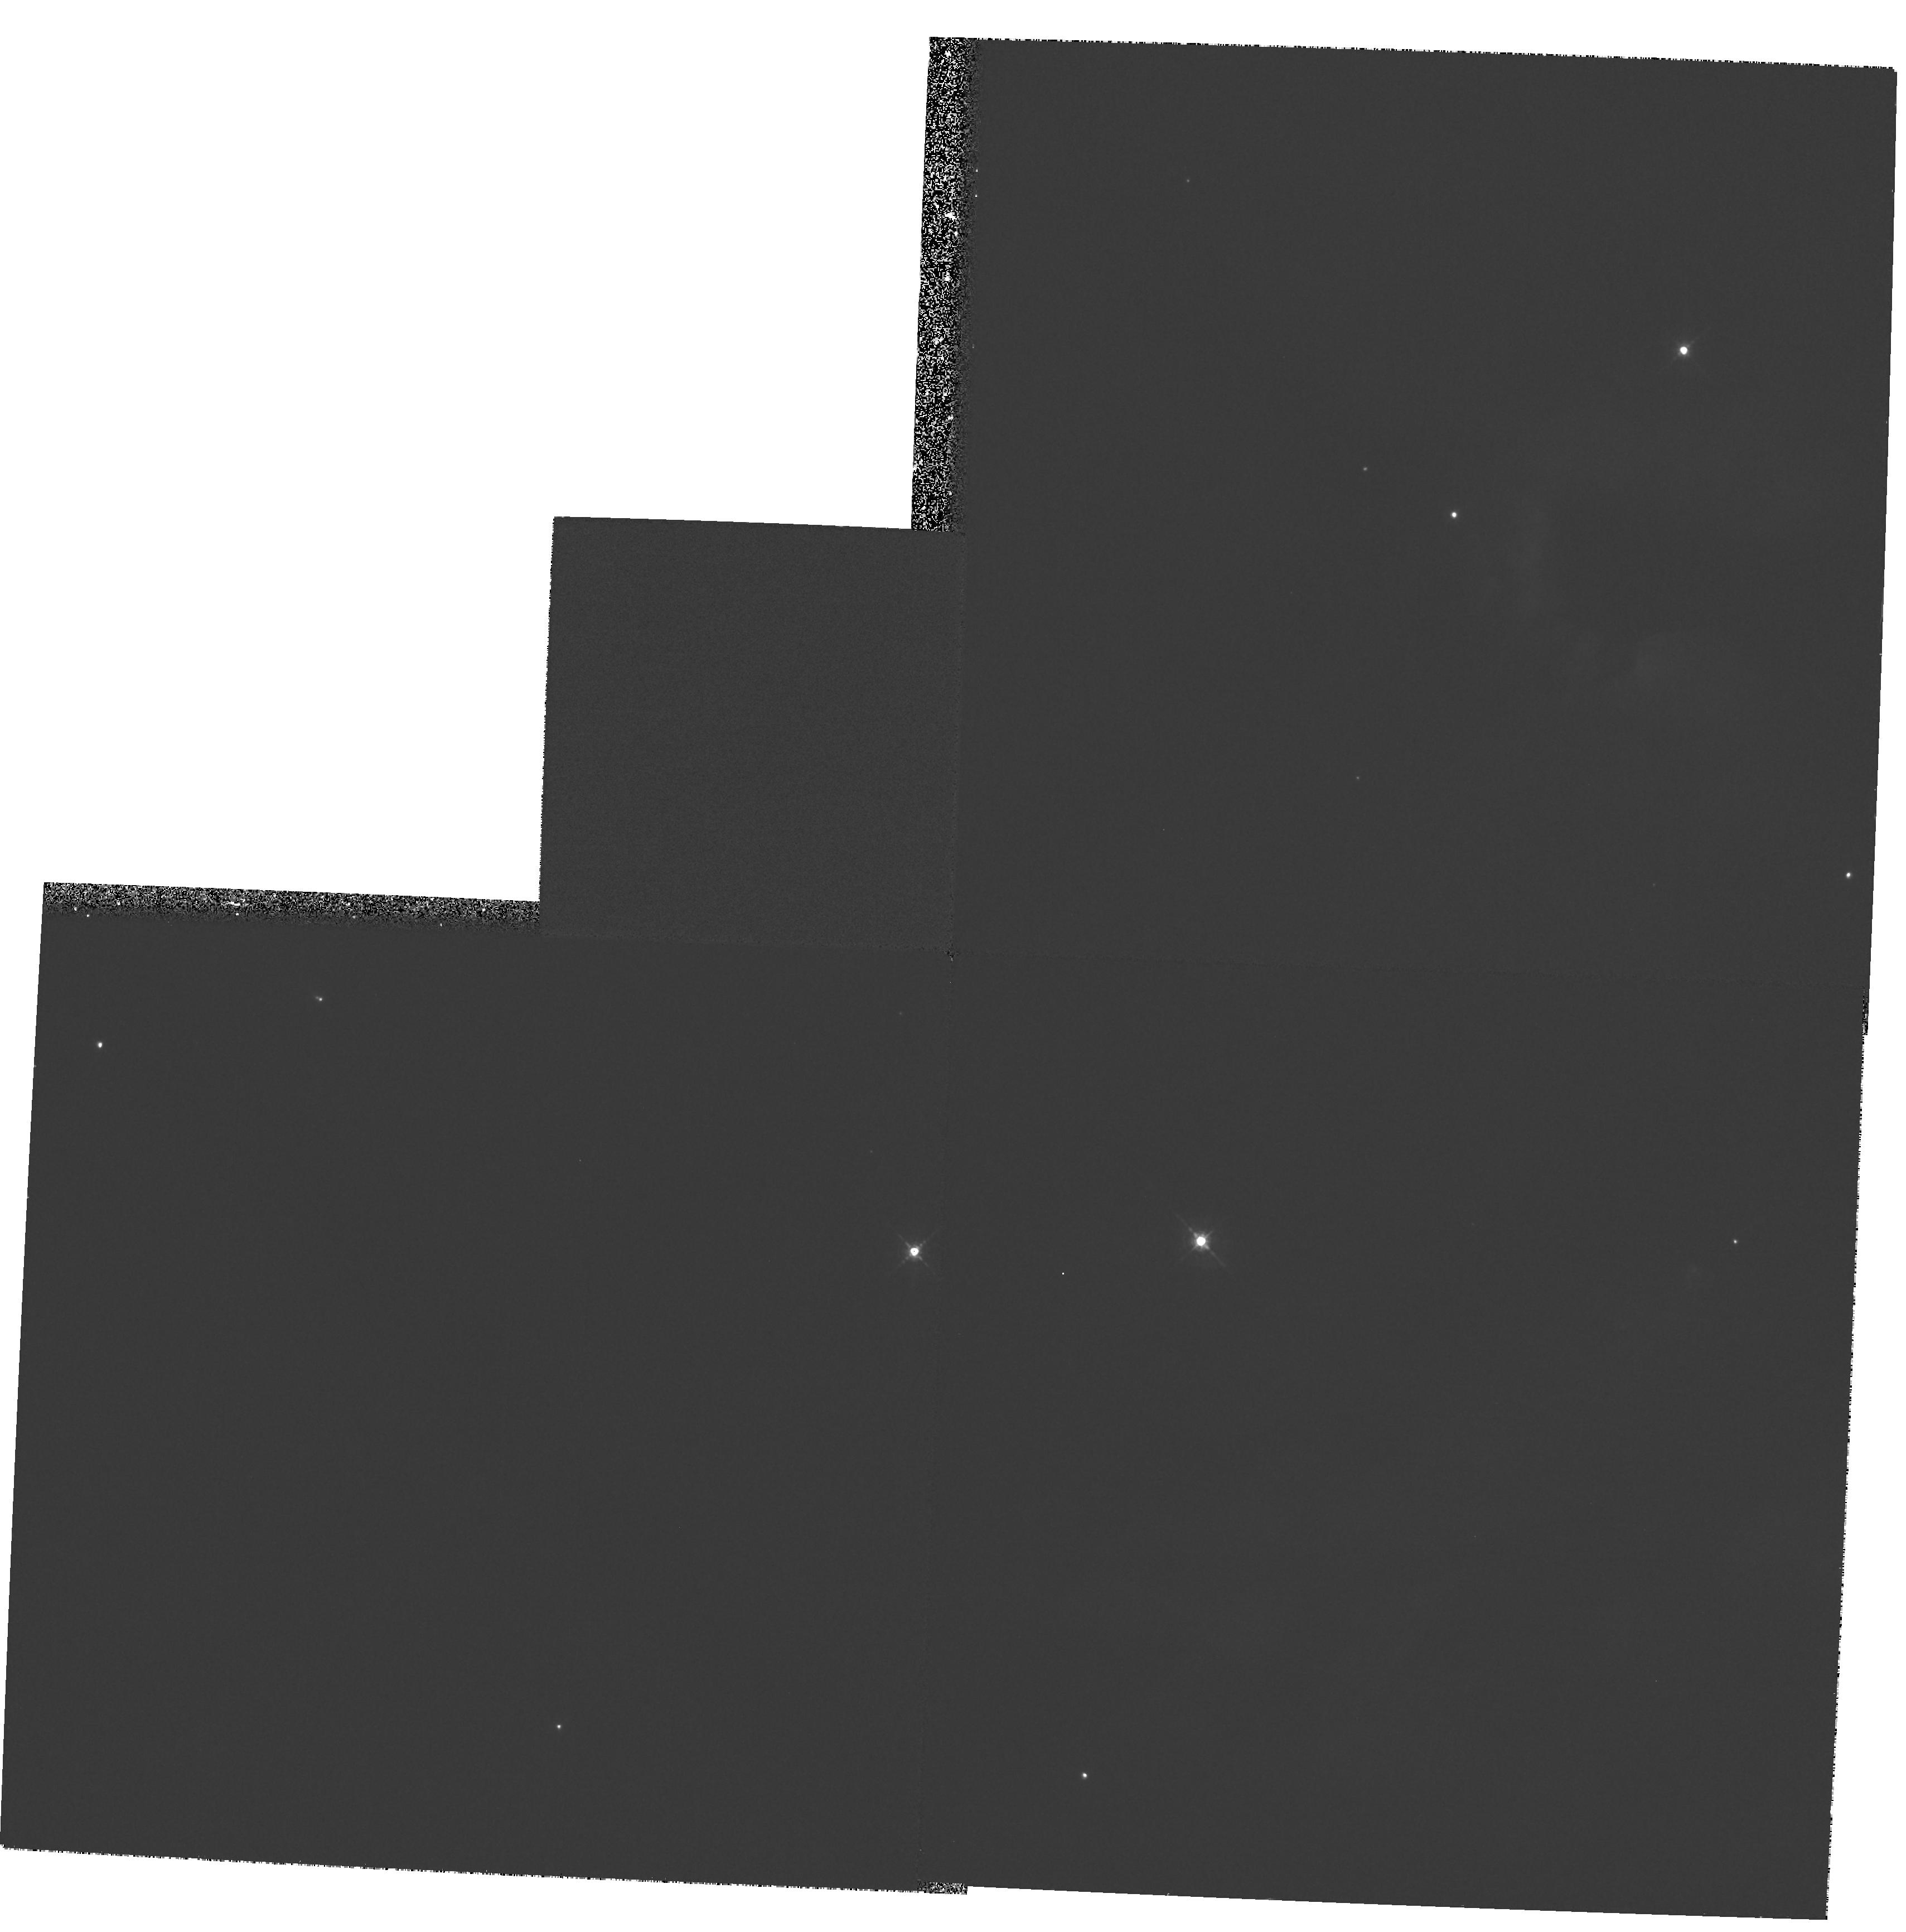
Target: CEPHEUS-A
Instrument: WFPC2/PC
Filter: F547M
Exposure: 34 min
Observation ID: hst_6562_02_wfpc2_pc_f547m_u55302

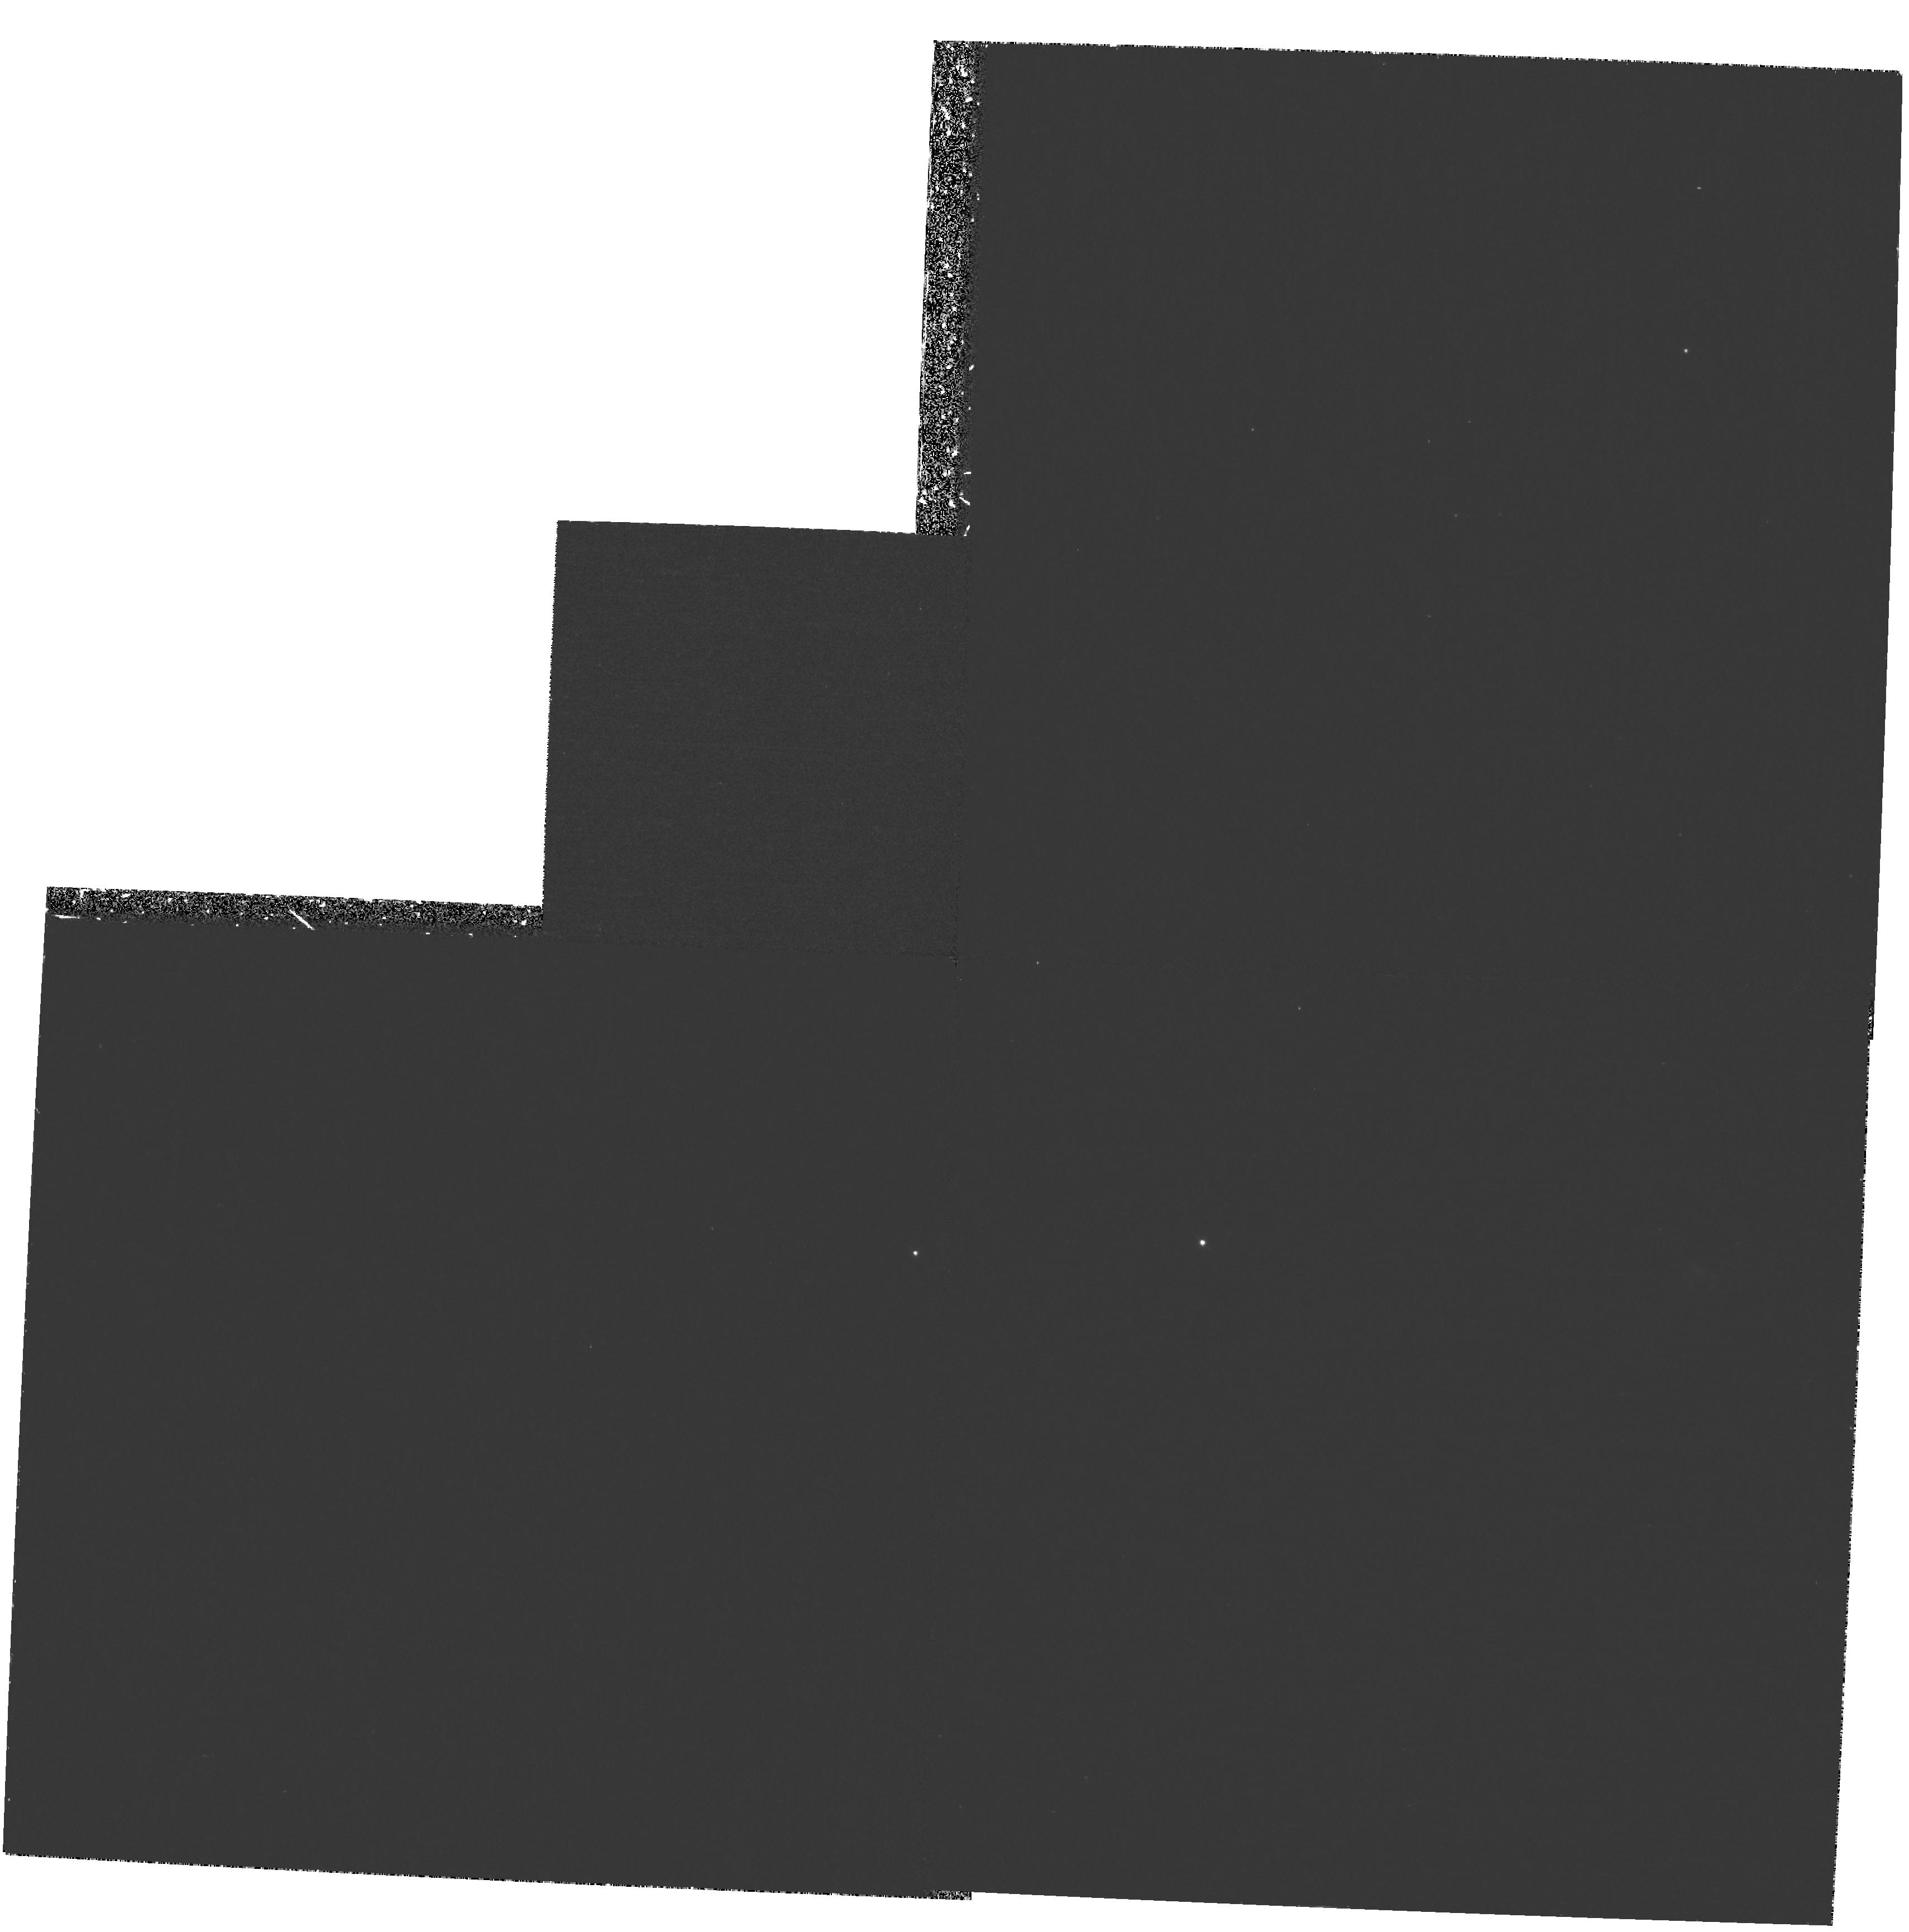
Target: CEPHEUS-A
Instrument: WFPC2/PC
Filter: F502N
Exposure: 1.1 h
Observation ID: hst_6562_01_wfpc2_pc_f502n_u55301

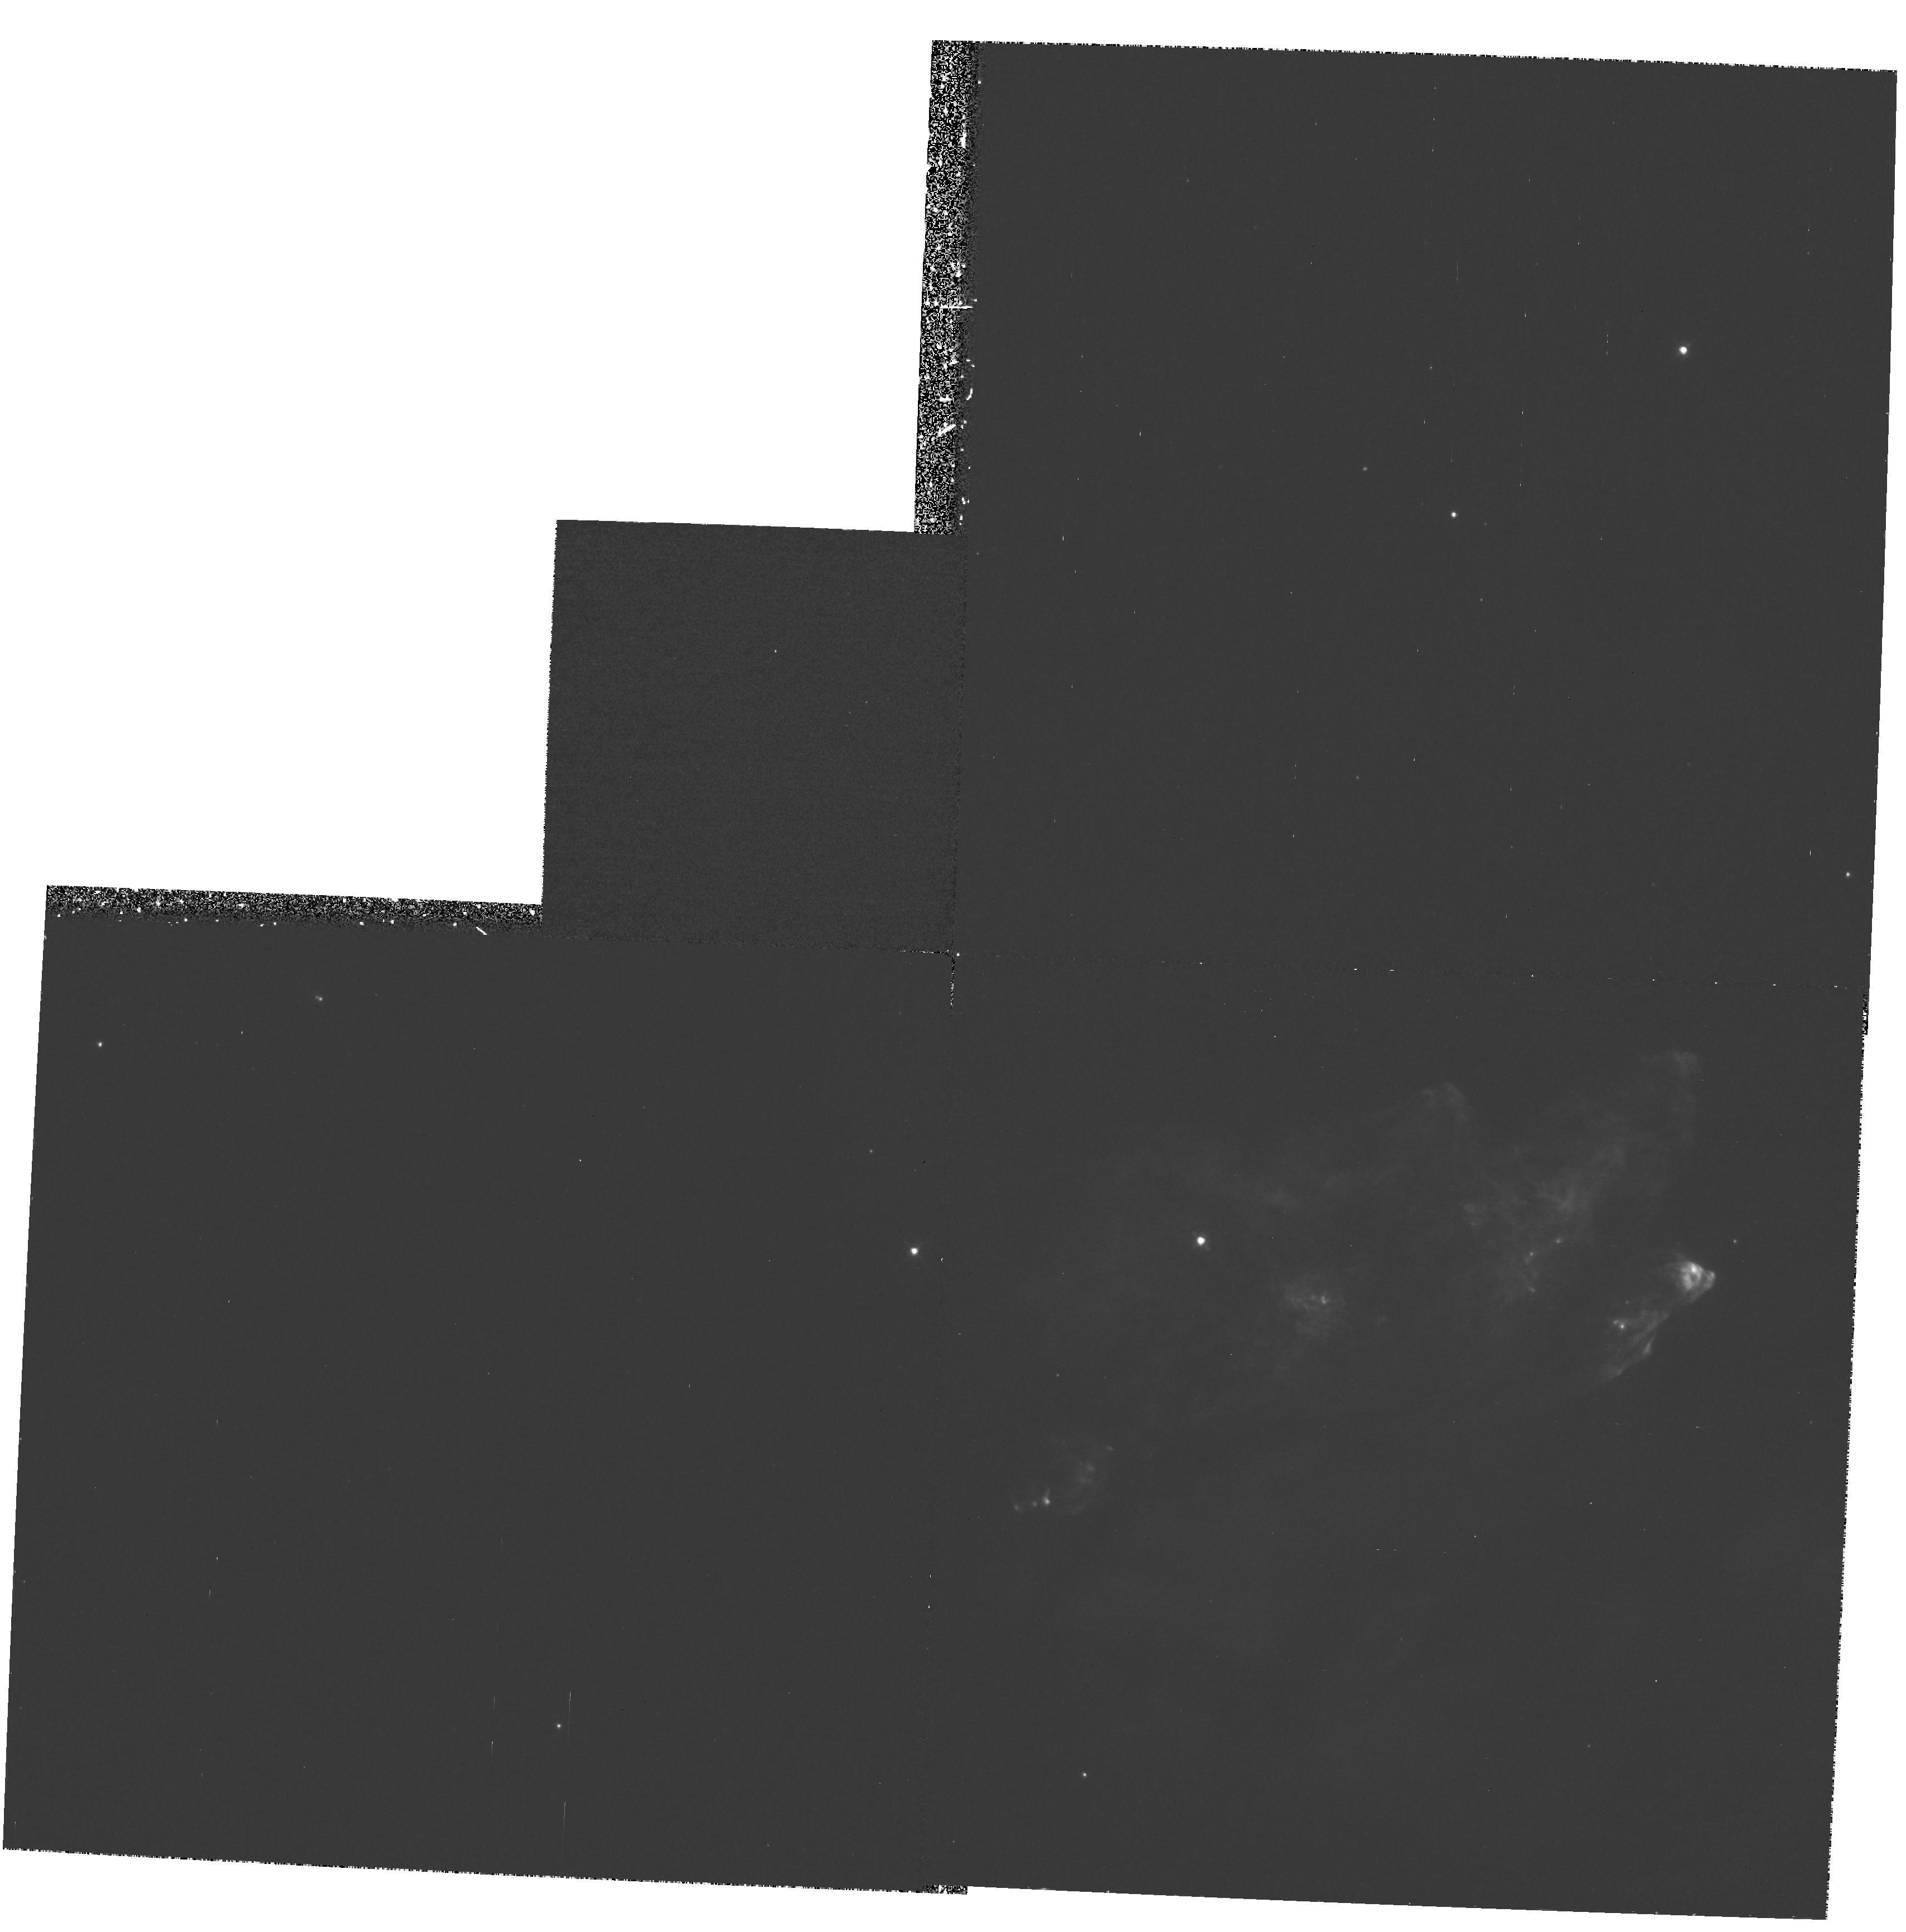
Target: CEPHEUS-A
Instrument: WFPC2/PC
Filter: F656N
Exposure: 1.1 h
Observation ID: hst_6562_02_wfpc2_pc_f656n_u55302

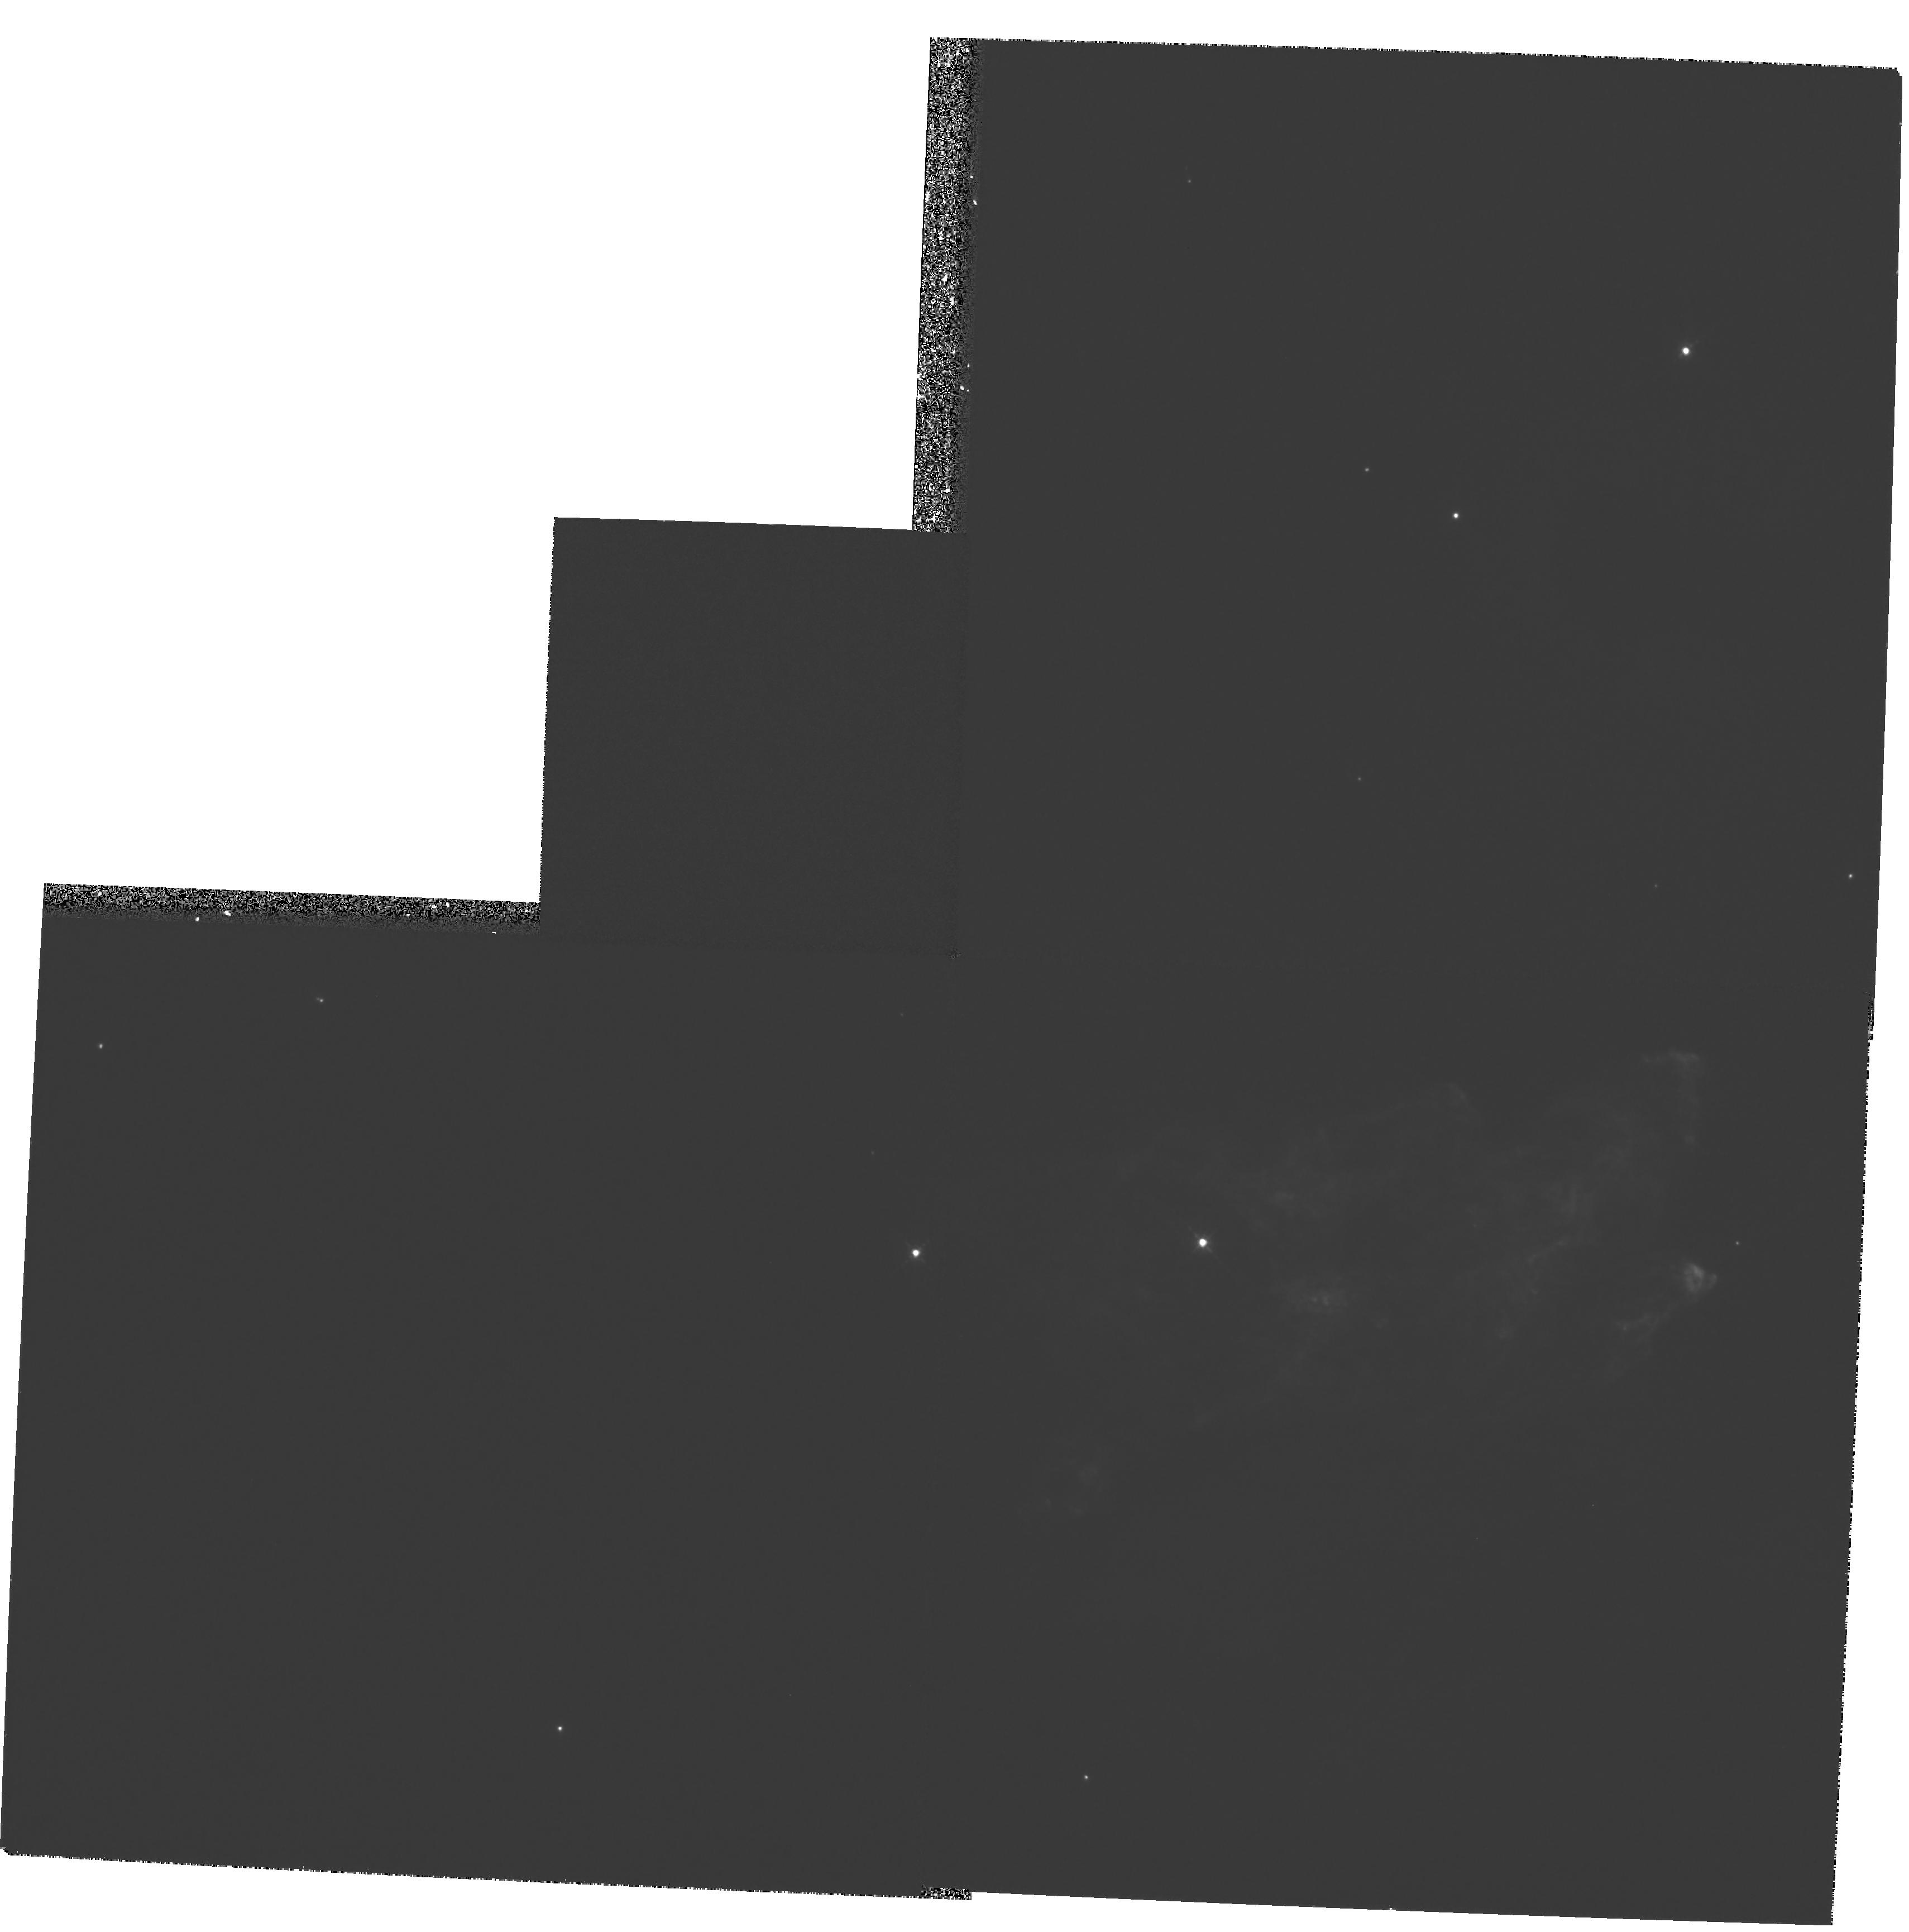
Target: CEPHEUS-A
Instrument: WFPC2/PC
Filter: F673N
Exposure: 3 h
Observation ID: hst_6562_01_wfpc2_pc_f673n_u55301

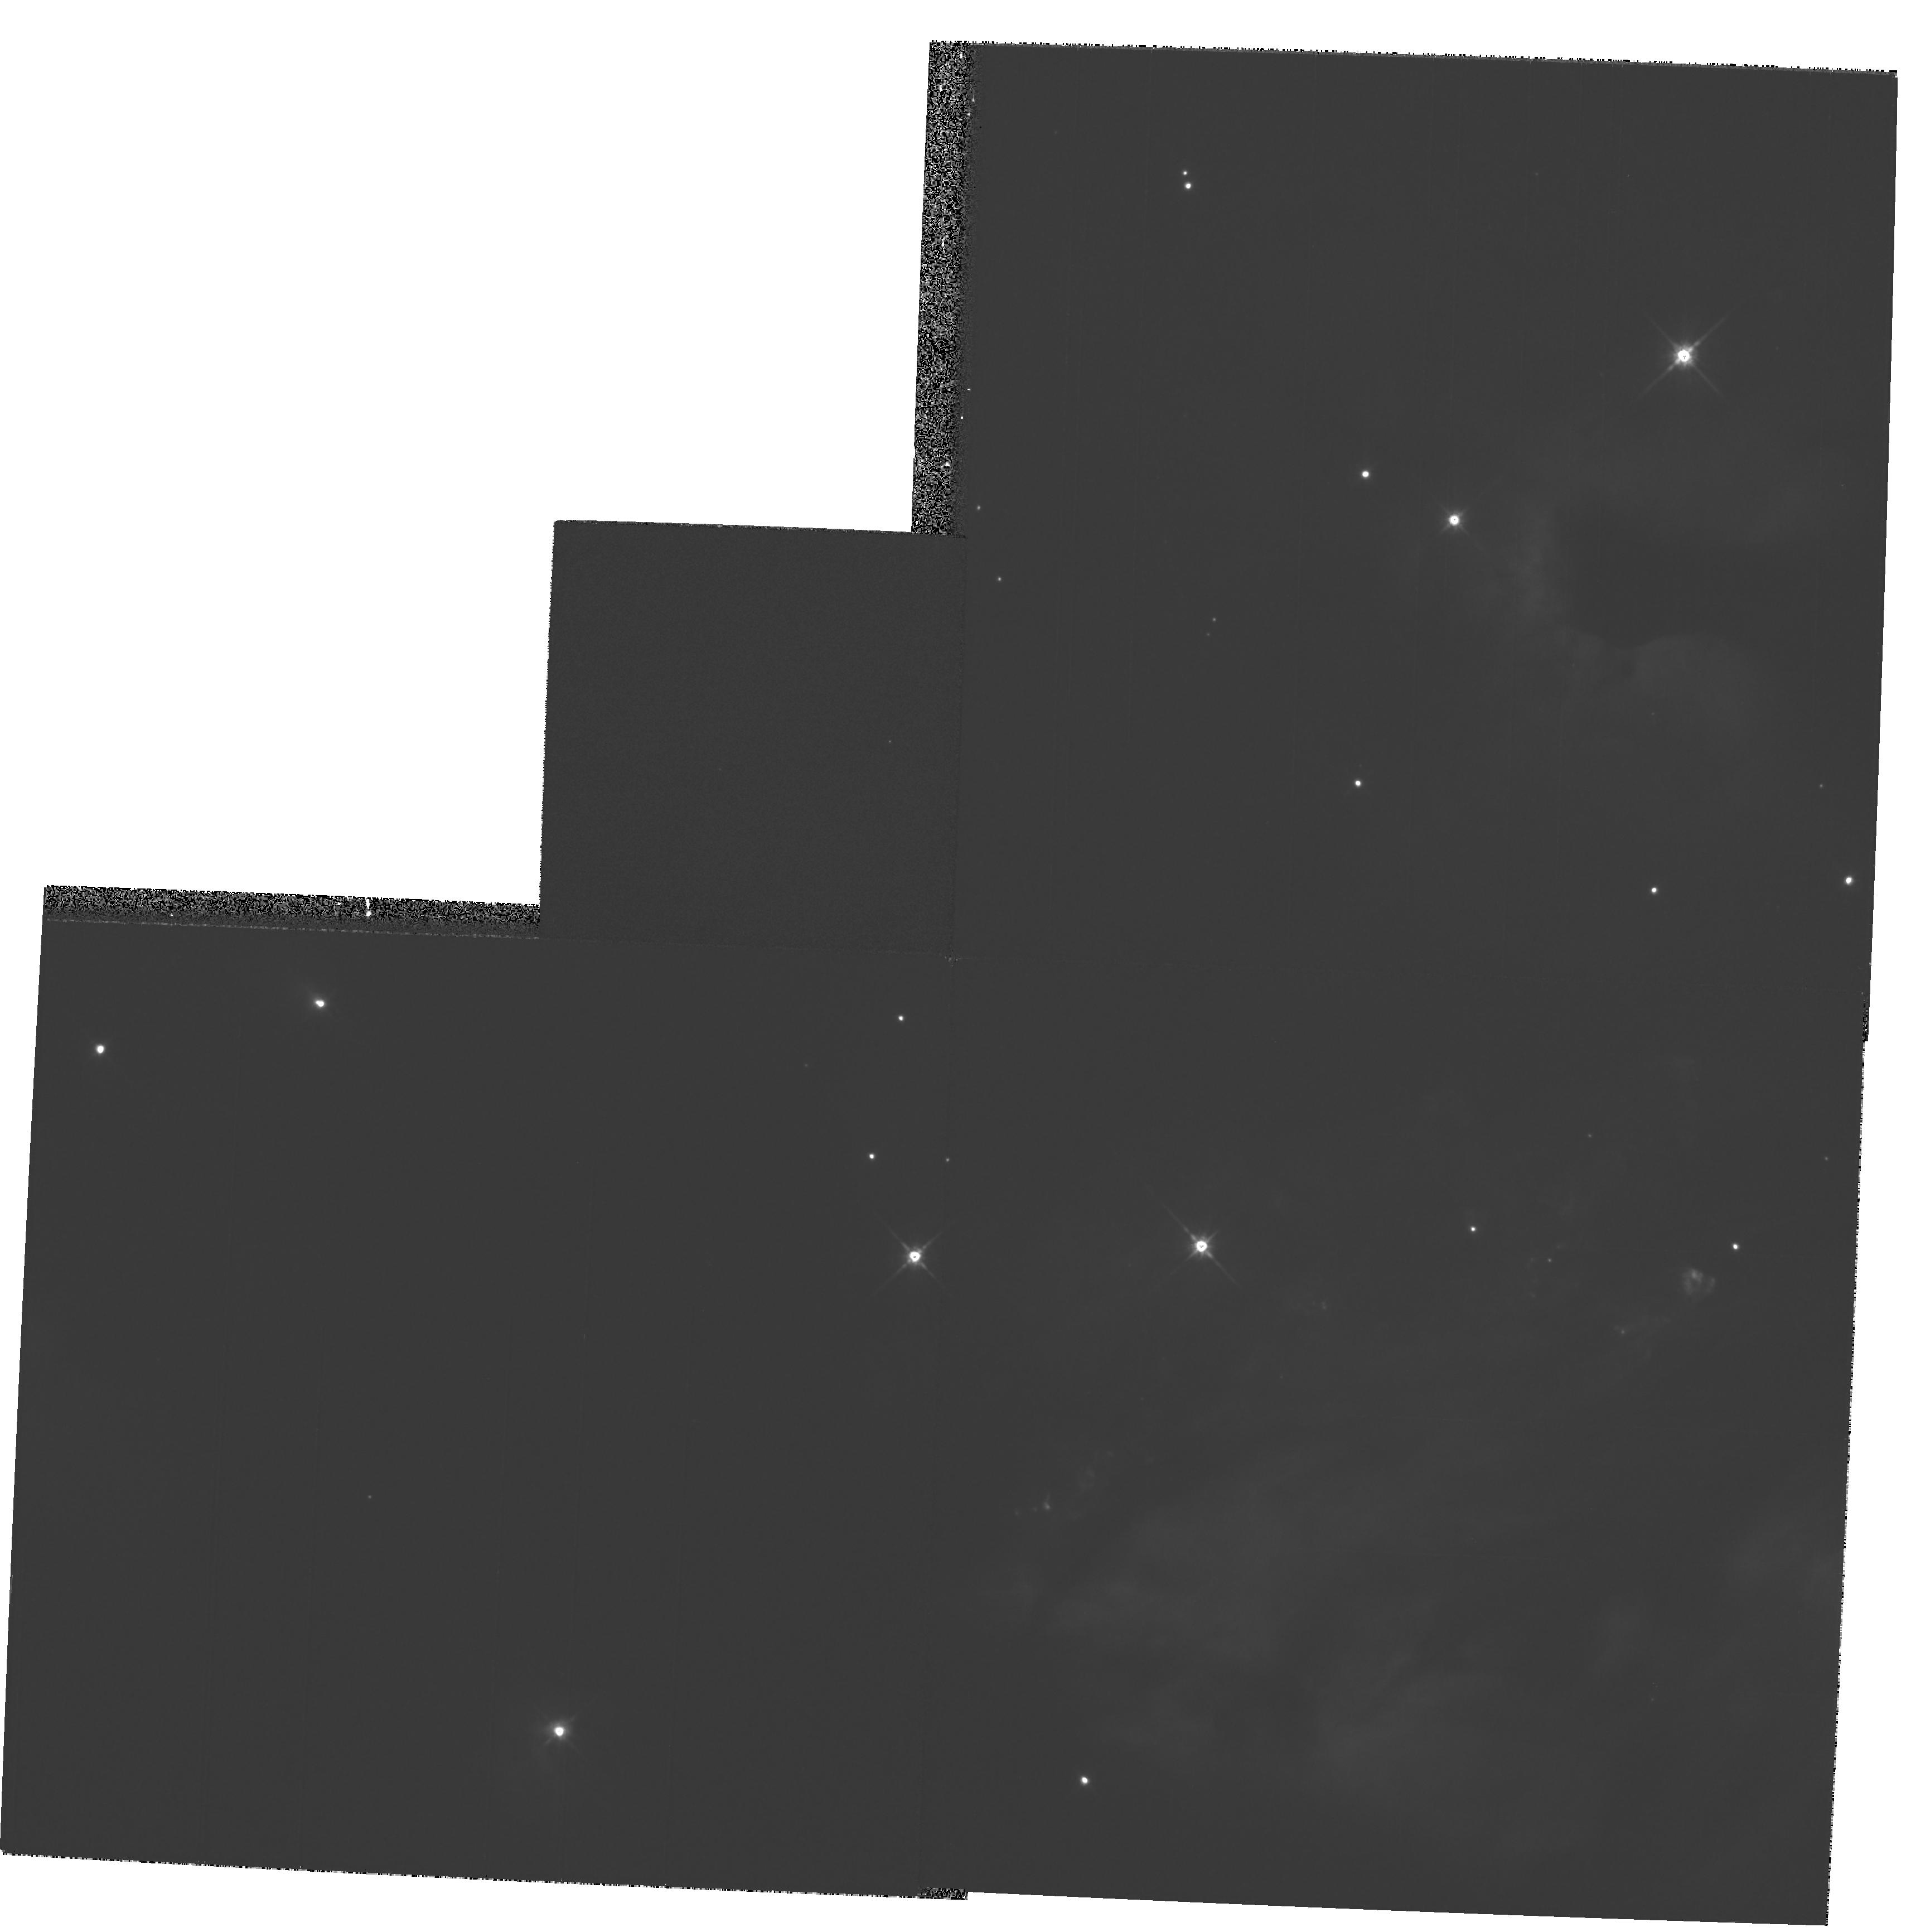
Target: CEPHEUS-A
Instrument: WFPC2/PC
Filter: F814W
Exposure: 22 min
Observation ID: hst_6562_02_wfpc2_pc_f814w_u55302

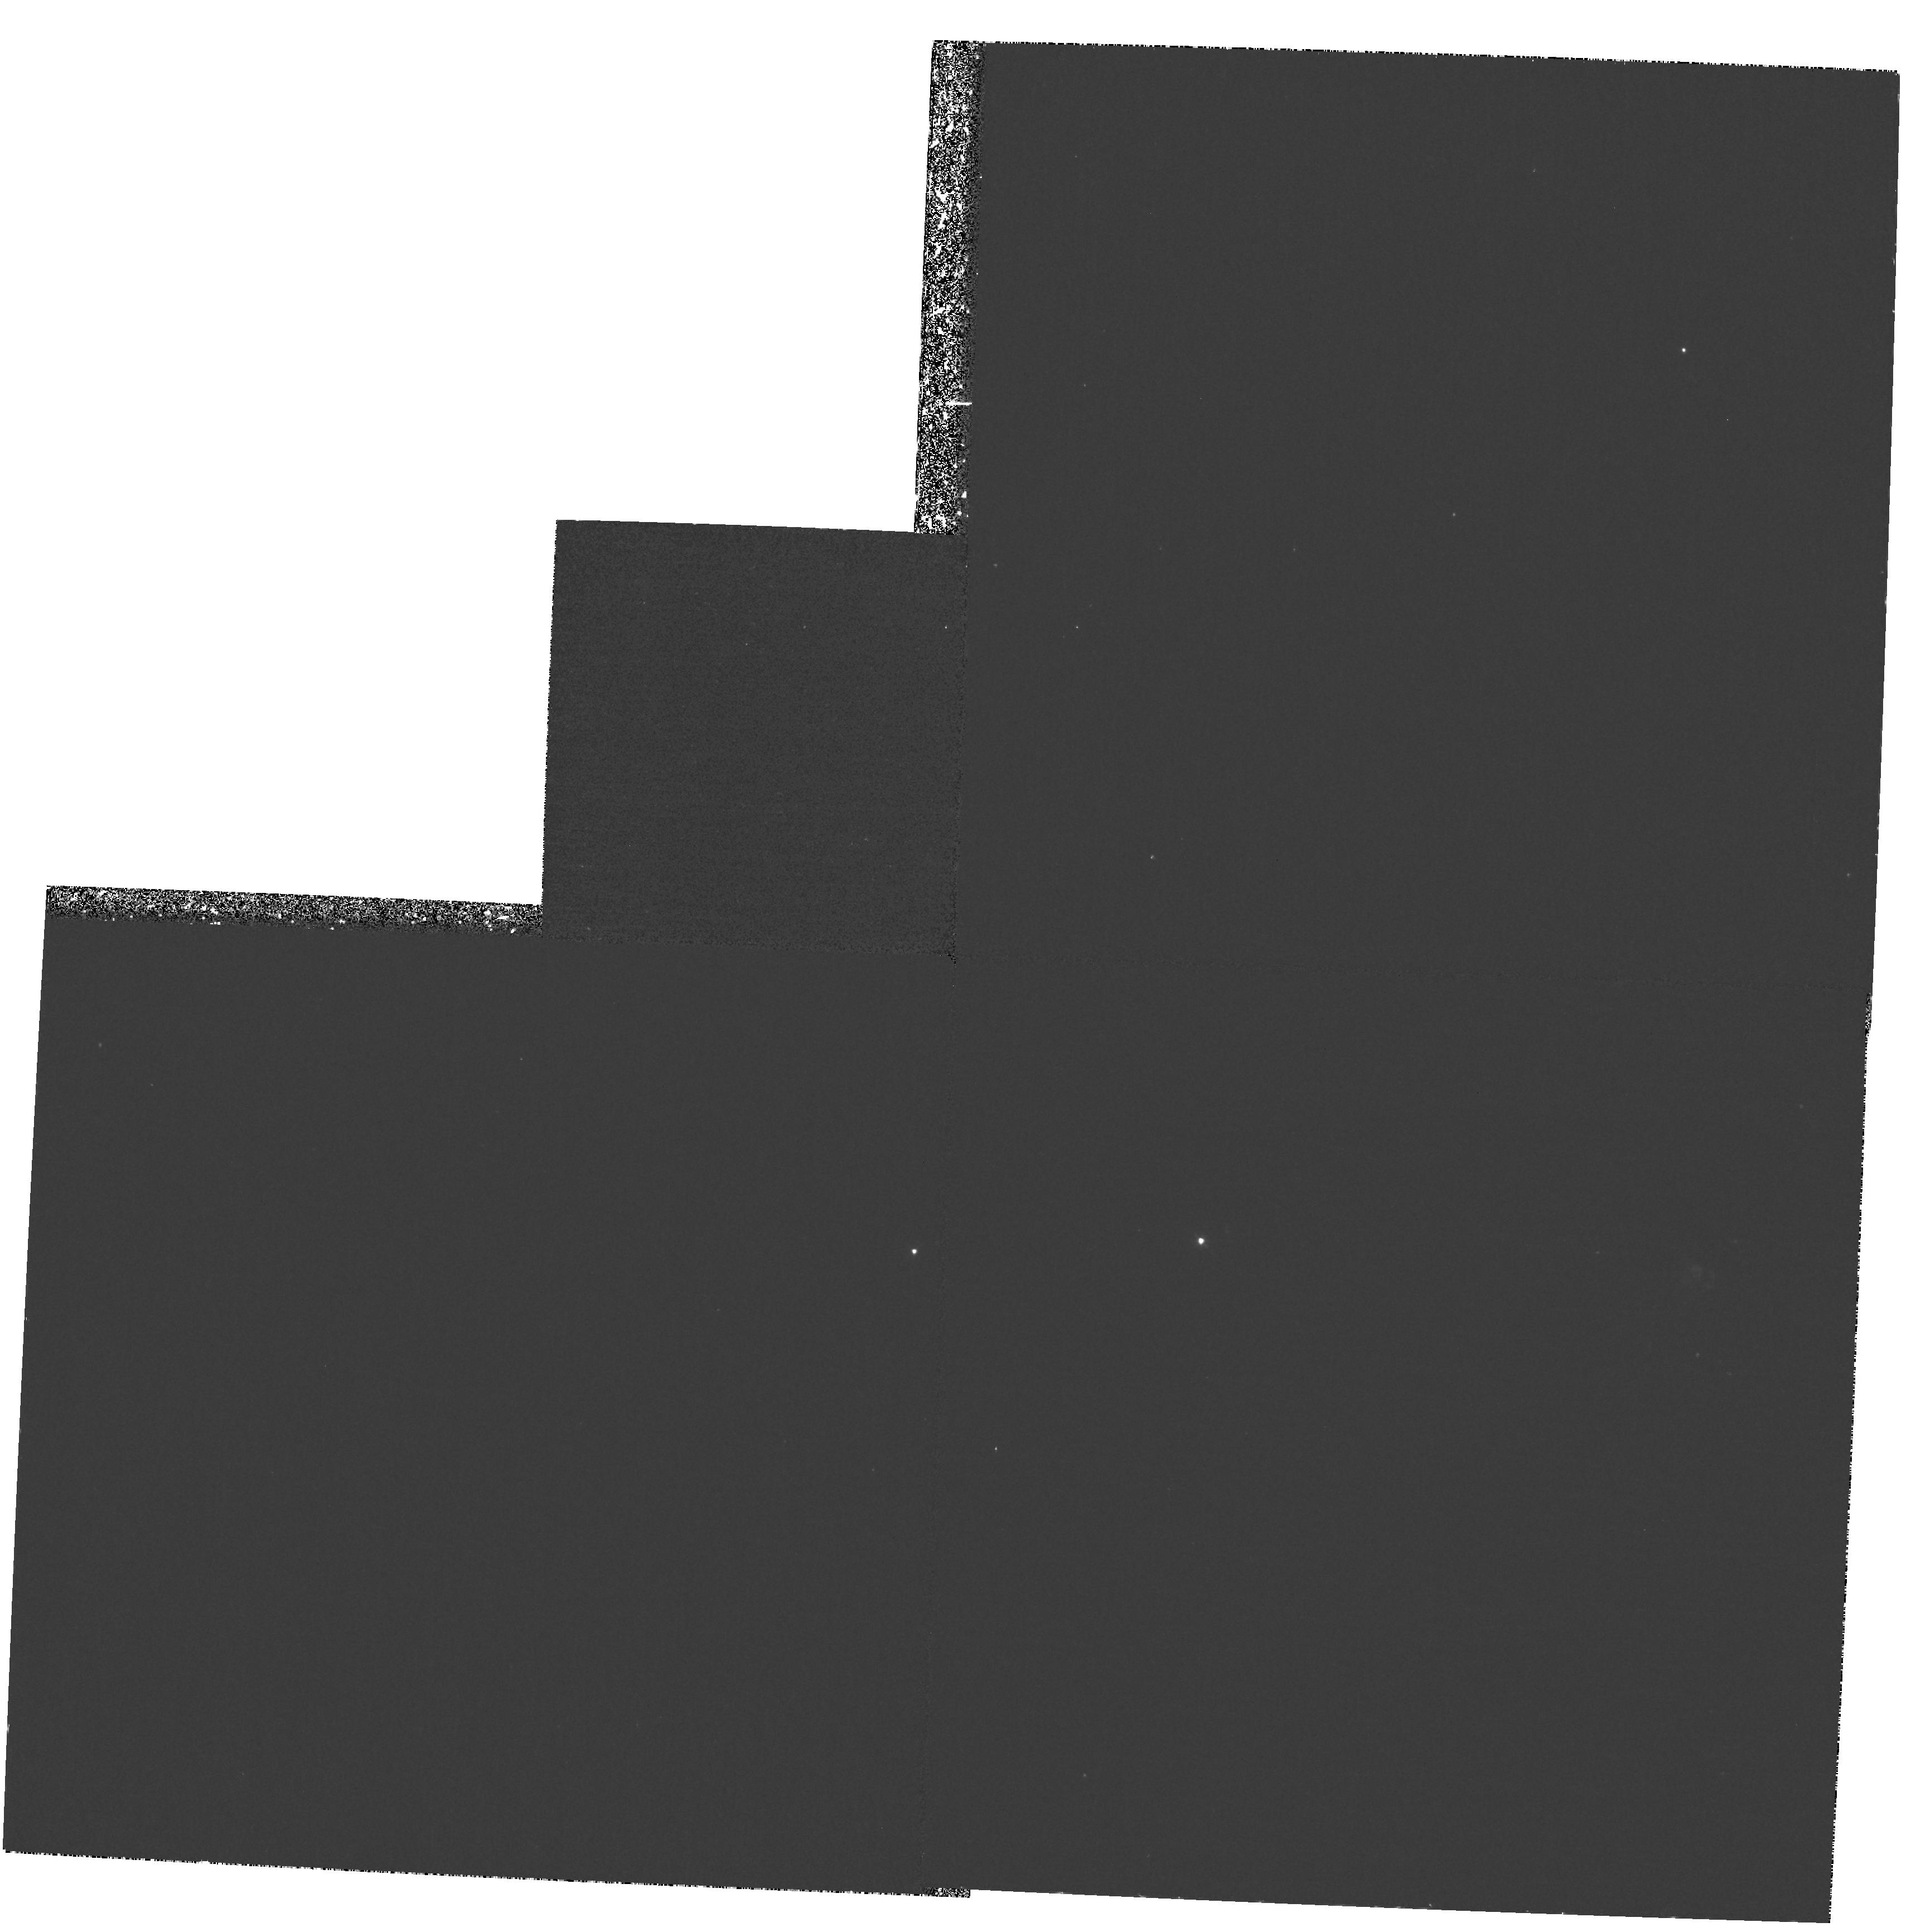
Target: CEPHEUS-A
Instrument: WFPC2/PC
Filter: F502N
Exposure: 1.2 h
Observation ID: hst_6562_02_wfpc2_pc_f502n_u55302

Shock Waves and Momentum Transfer in the Young Stellar Outflow Cepheus A (PI: Hartigan, Patrick)

We propose to obtain new WFPC2 images of the shocked optical emission lines in the outflow from the region of massive star formation Cepheus A. The proposed O III, HAlpha and S II images of Cep A will define the location of the bow shocks, Mach disks, and cooling regions of the J-shocks in the flow, and by comparing the spatial positions of the optical lines with ground-based H_2 images we will be able to distinguish between J-shock, C-shock, magnetic precursor, reformation, and fluorescence models for the molecular emission. Together, the radio, infrared, and optical emission line images of Cepheus A enable us to observe how winds from massive stars create bubbles in the ISM, and the new observations will clarify how shock waves in these highly supersonic flows transfer momentum and energy to their environments.